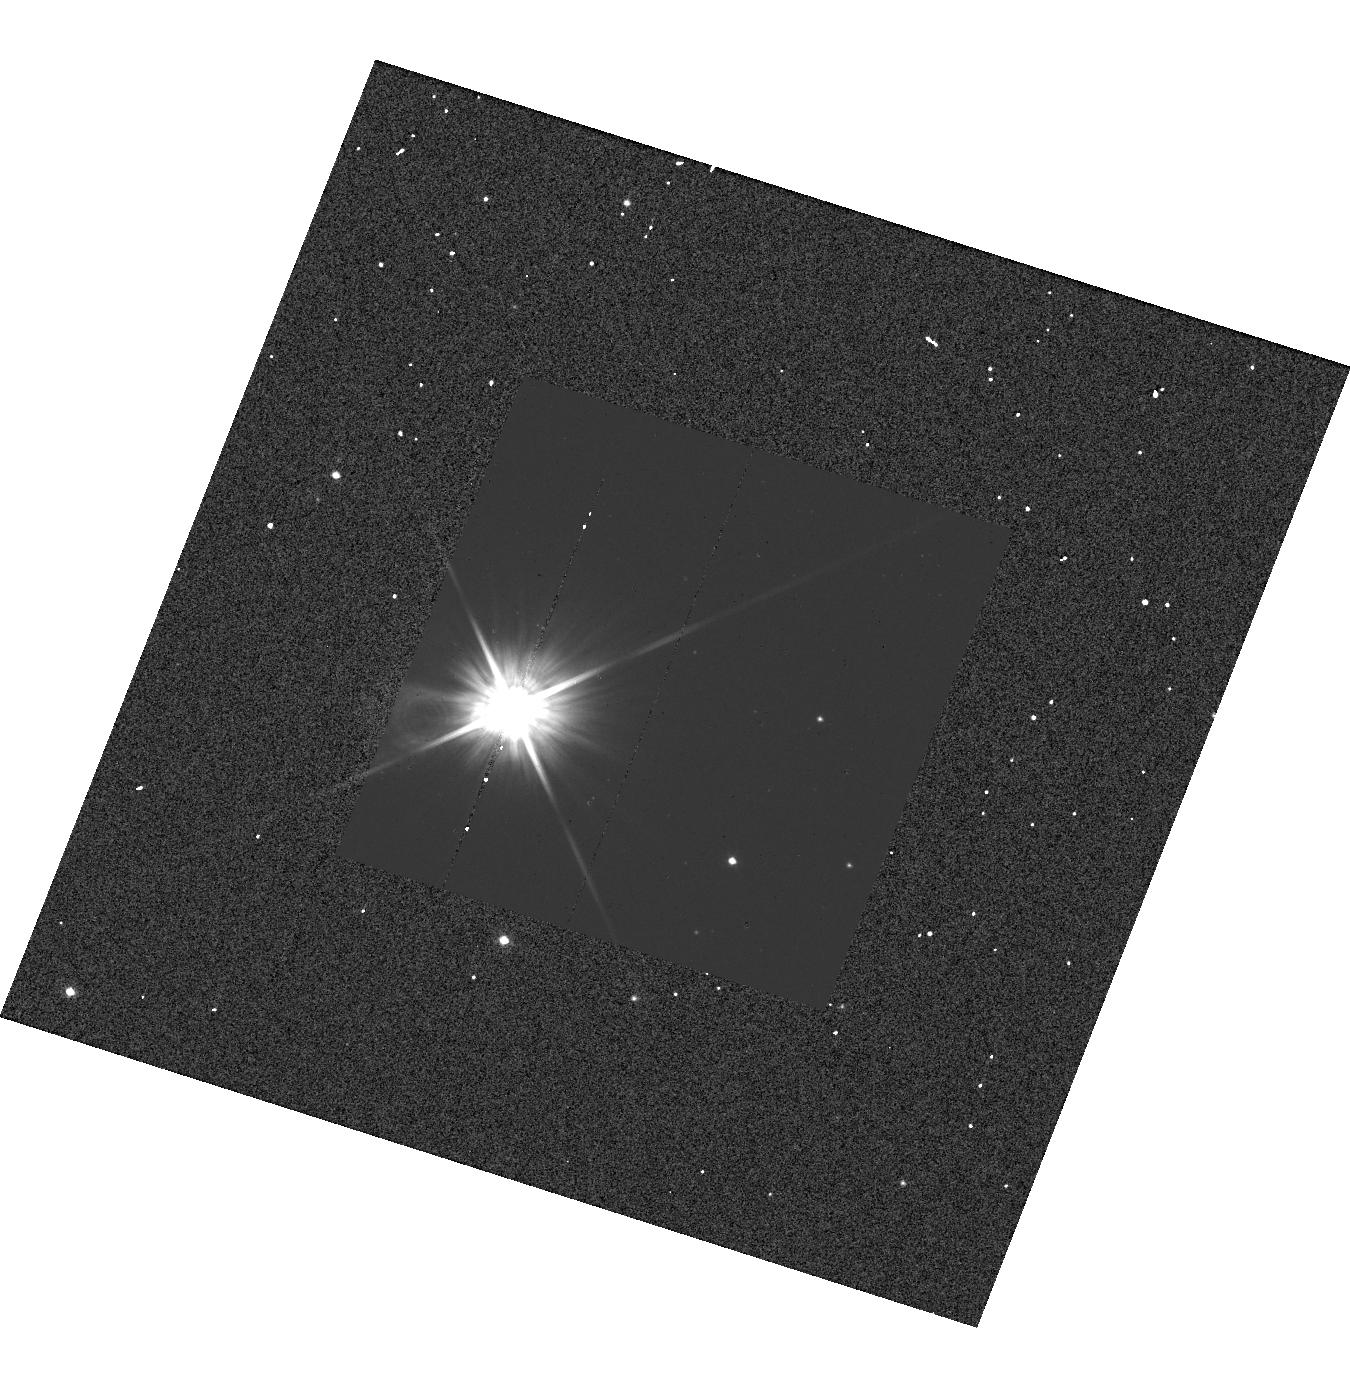
Target: BN-PUP. Instrument: WFC3/UVIS. Filter: F555W. Exposure: 1 min. Observation ID: hst_13335_45_wfc3_uvis_f555w_ic9t45

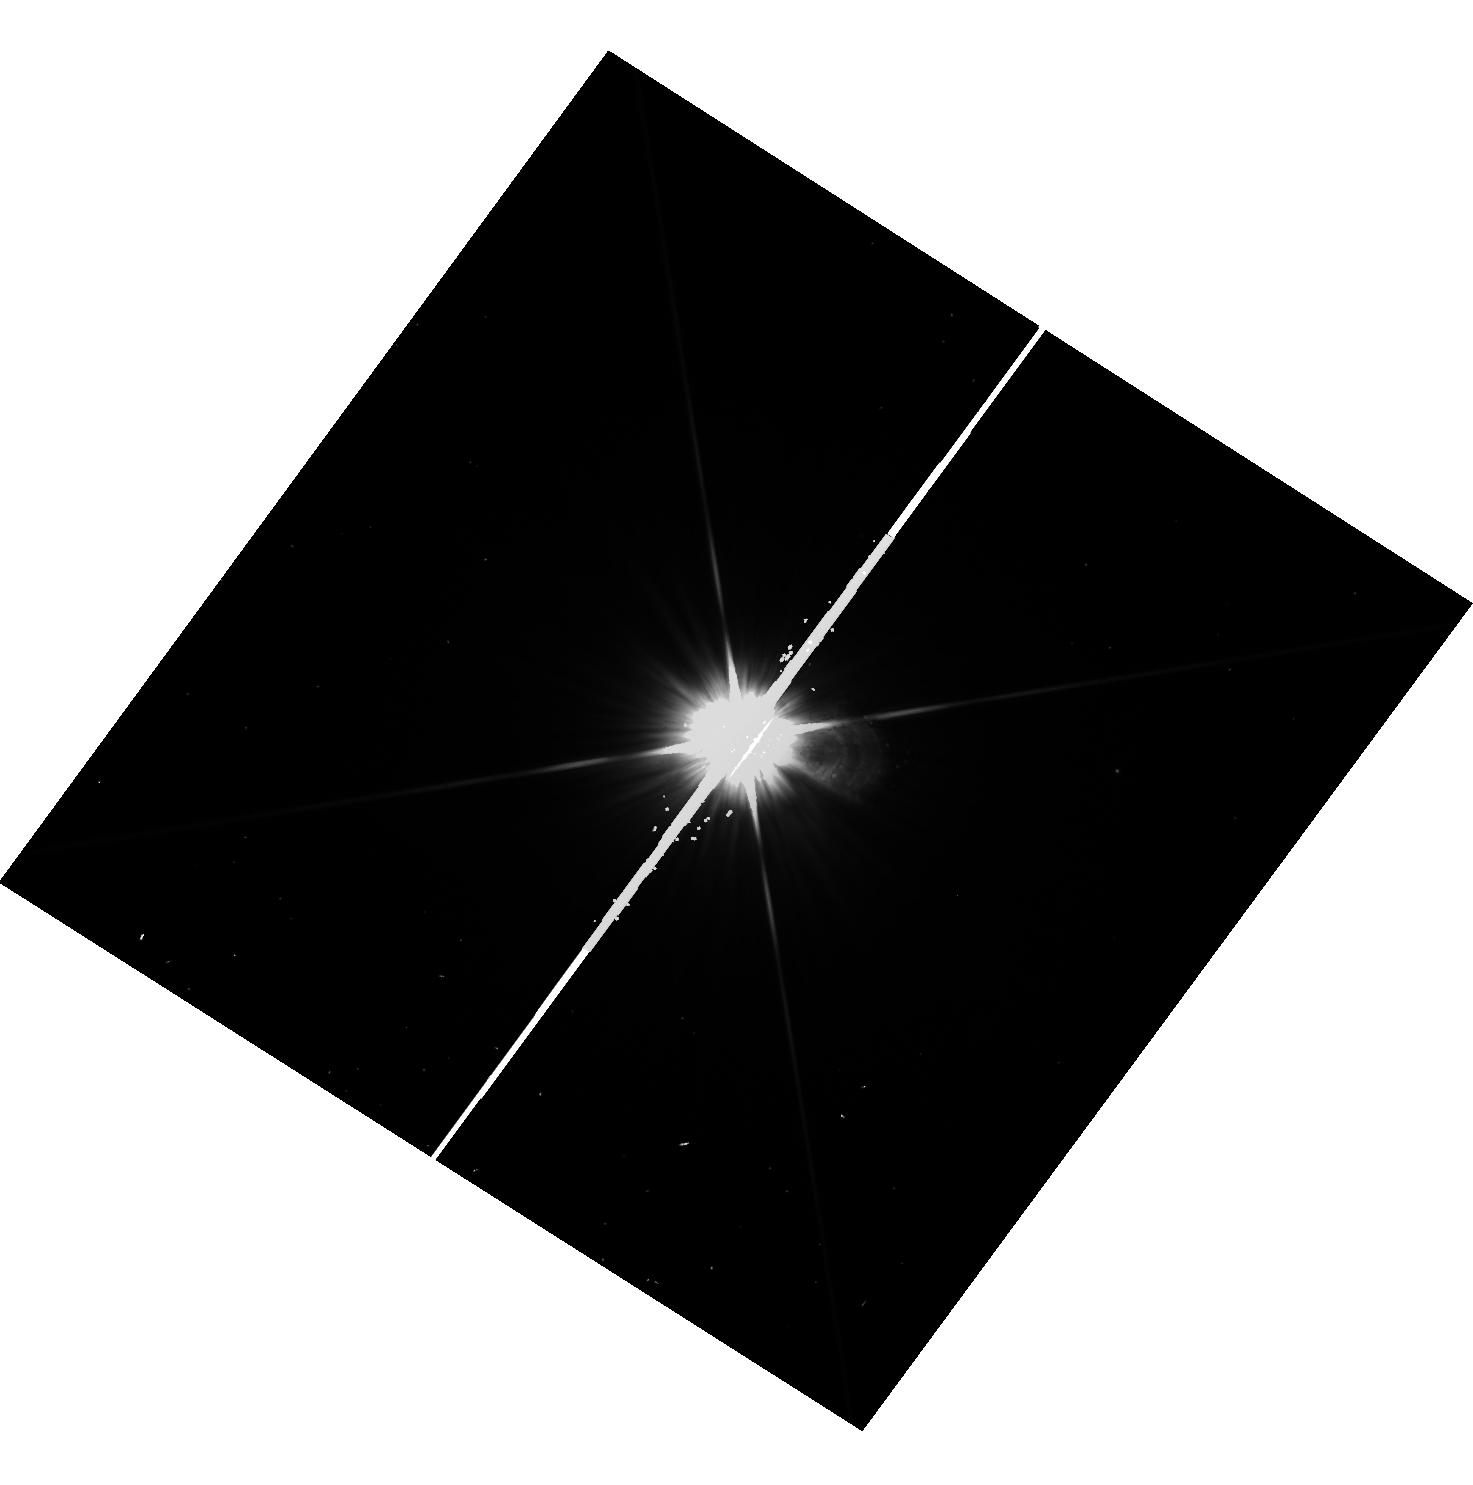
Target: V-ZET-GEM. Instrument: WFC3/UVIS. Filter: F555W. Exposure: 1 min. Observation ID: hst_13335_11_wfc3_uvis_f555w_ic9t11

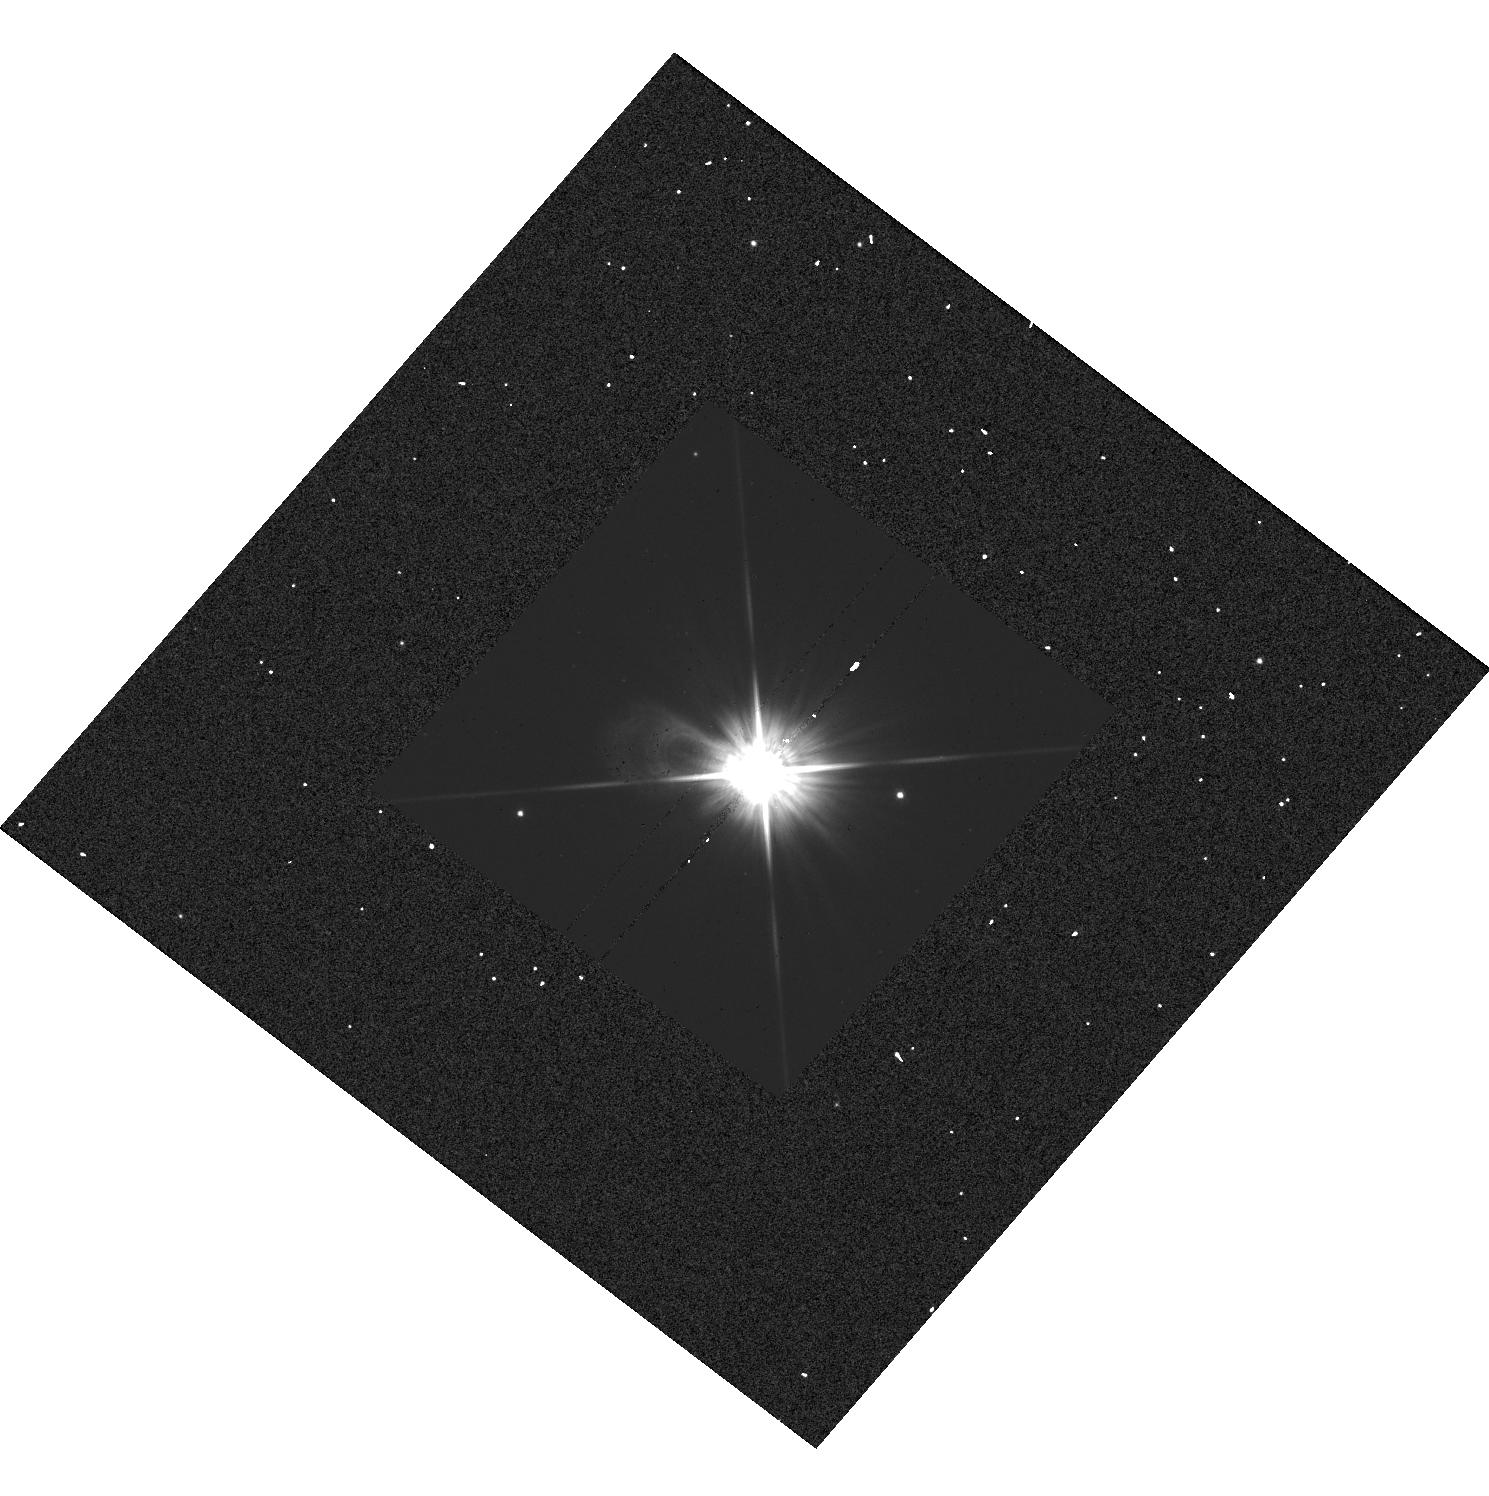
Target: SV-PER. Instrument: WFC3/UVIS. Filter: F555W. Exposure: 1 min. Observation ID: hst_13335_31_wfc3_uvis_f555w_ic9t31

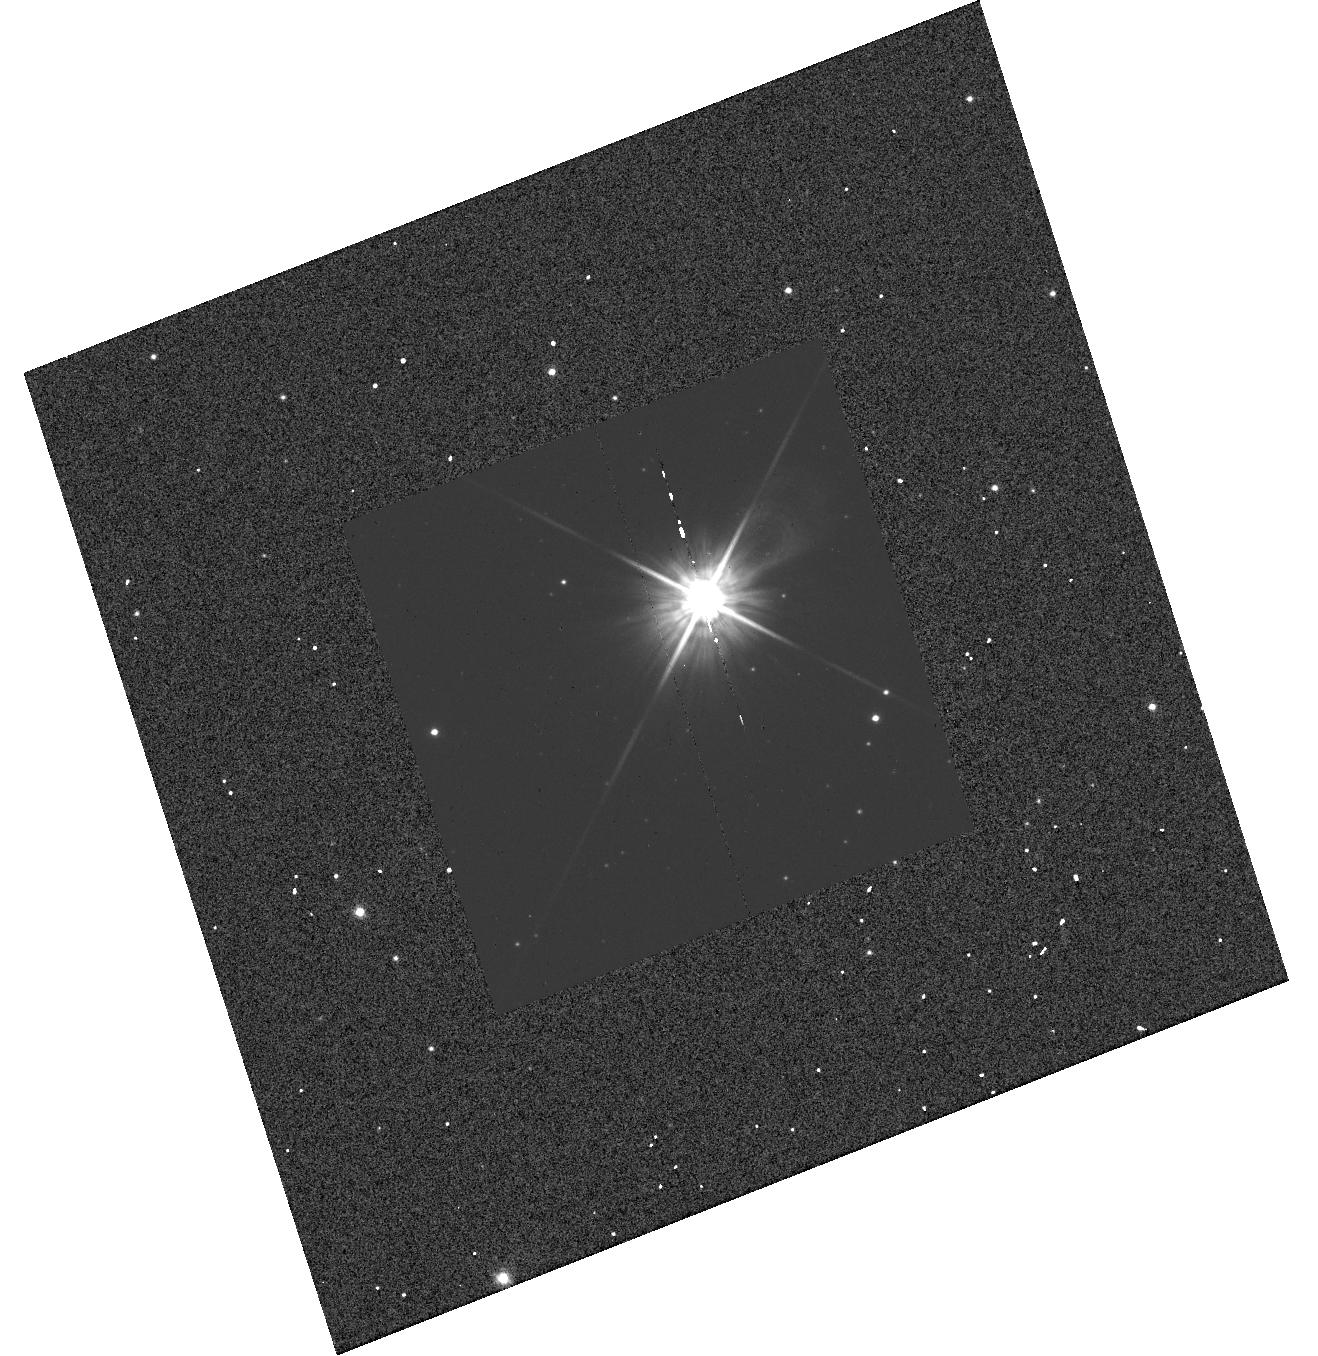
Target: UU-MUS. Instrument: WFC3/UVIS. Filter: F555W. Exposure: 1 min. Observation ID: hst_13335_43_wfc3_uvis_f555w_ic9t43

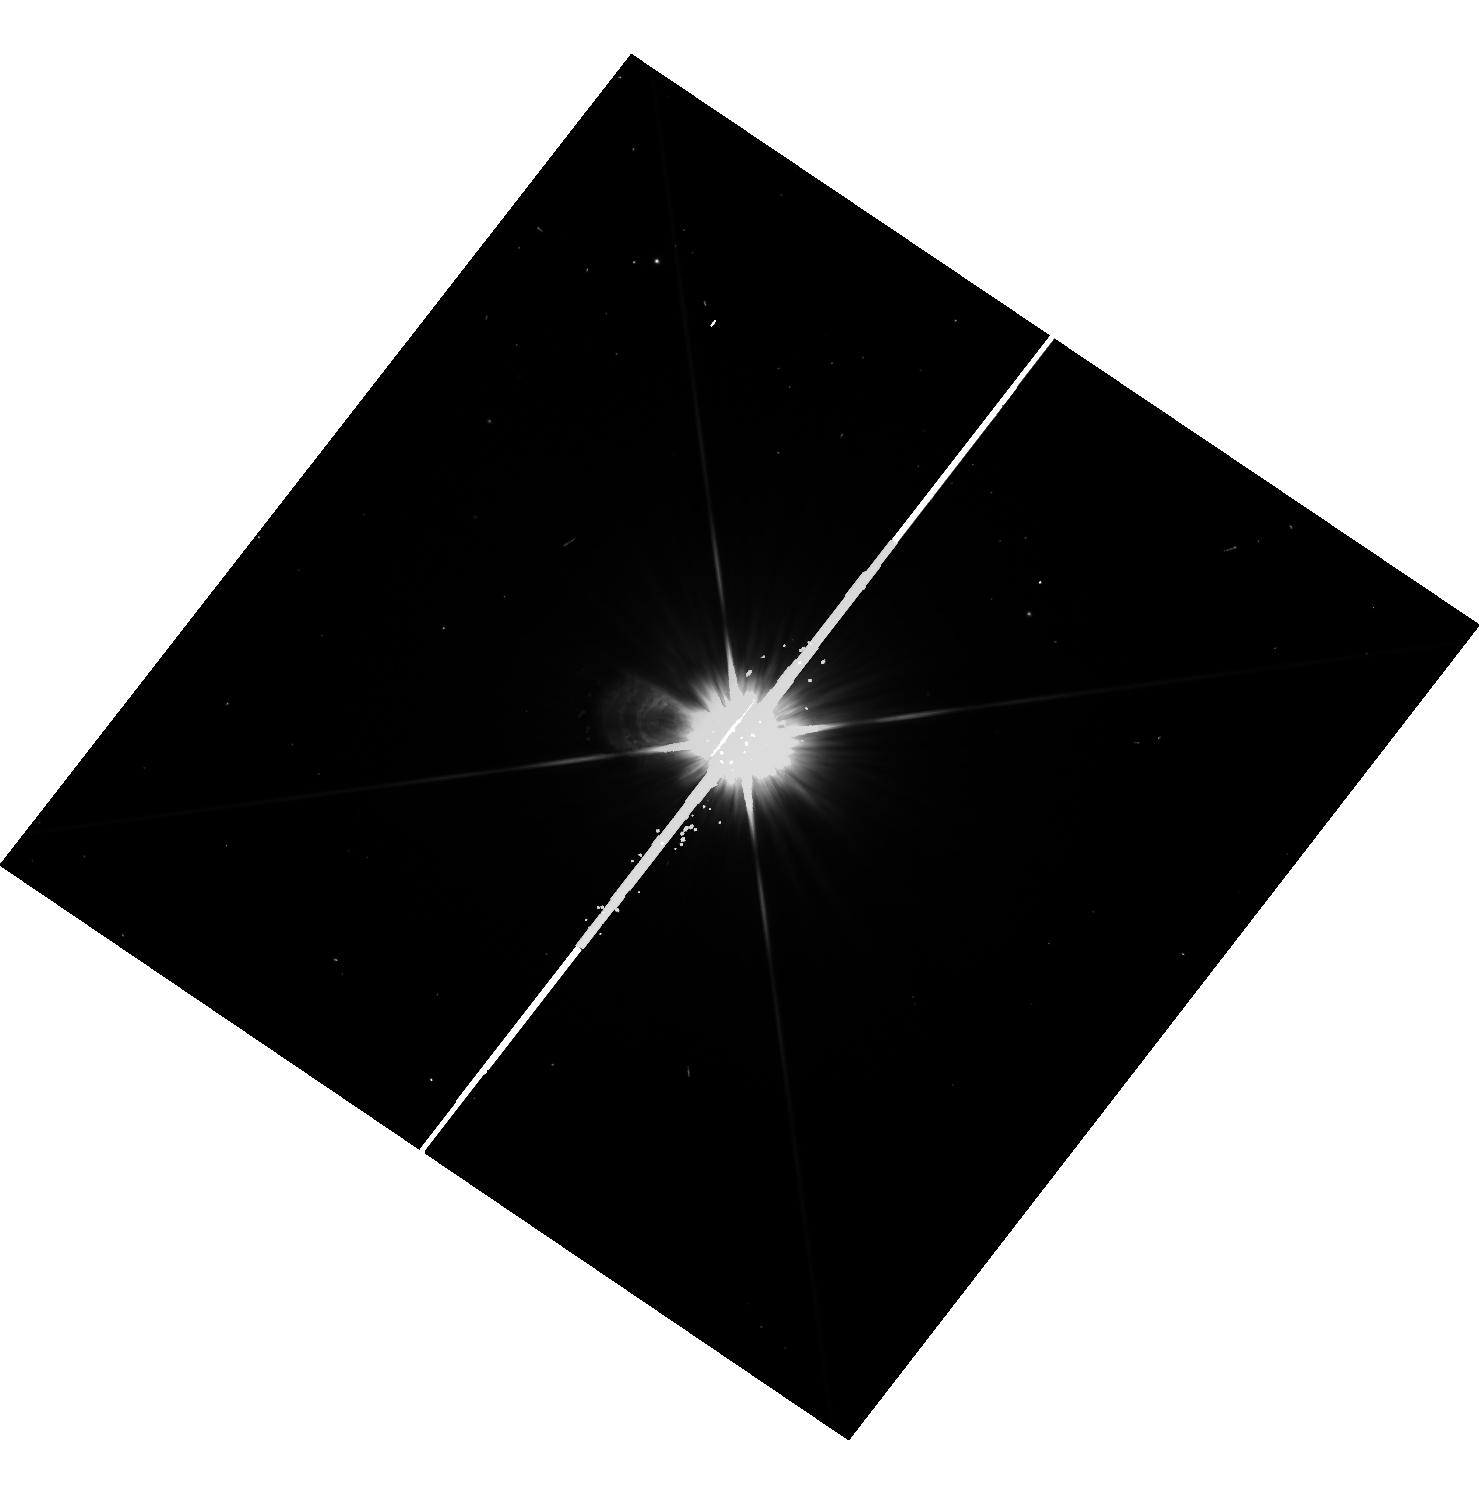
Target: V-L-CAR. Instrument: WFC3/UVIS. Filter: F555W. Exposure: 1 min. Observation ID: hst_13335_27_wfc3_uvis_f555w_ic9t27

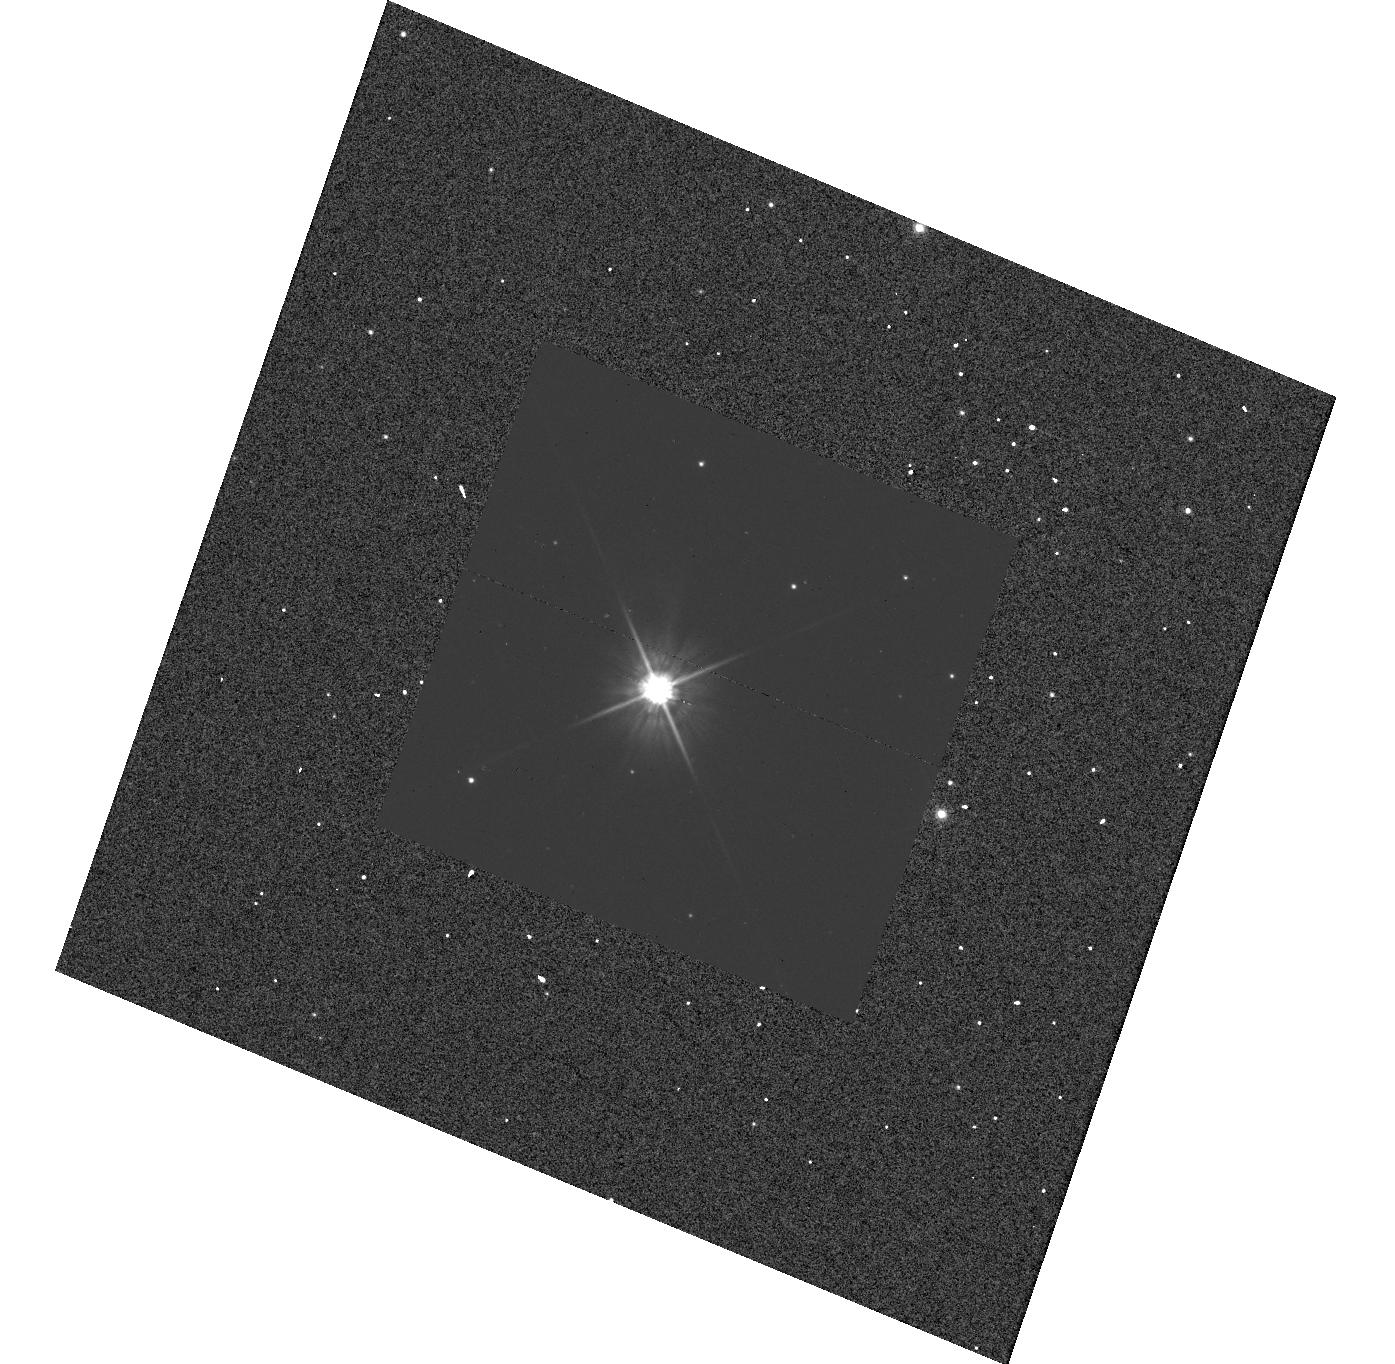
Target: KK-CEN. Instrument: WFC3/UVIS. Filter: F555W. Exposure: 1 min. Observation ID: hst_13335_57_wfc3_uvis_f555w_ic9t57

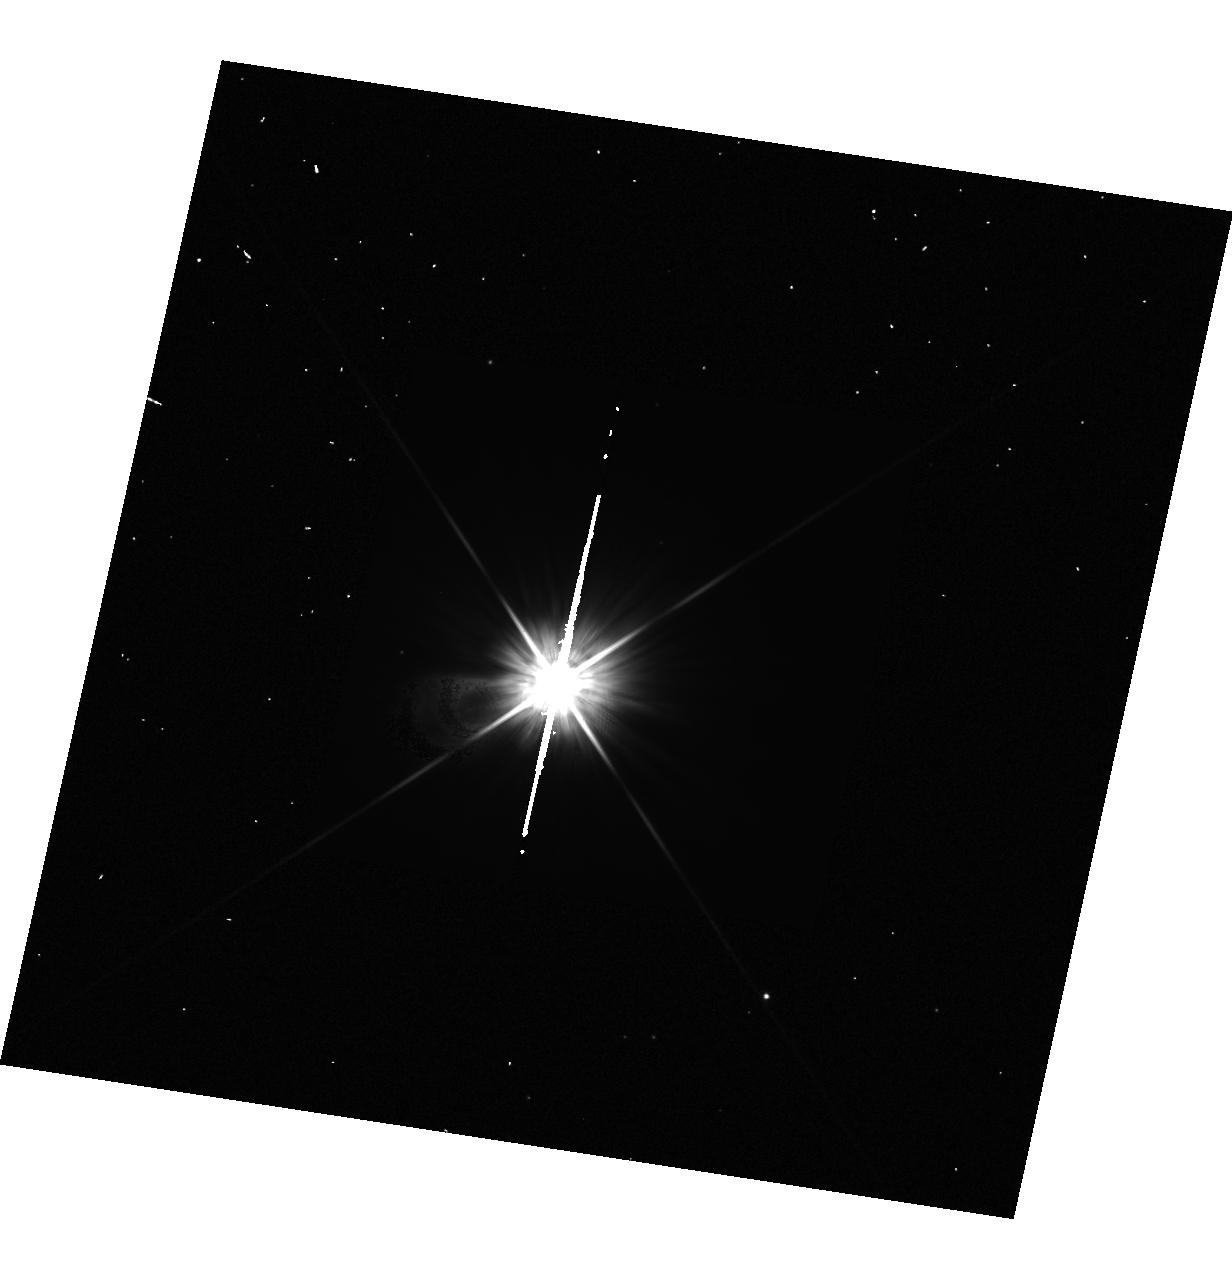
Target: X-CYG. Instrument: WFC3/UVIS. Filter: F555W. Exposure: 1 min. Observation ID: hst_13335_03_wfc3_uvis_f555w_ic9t03

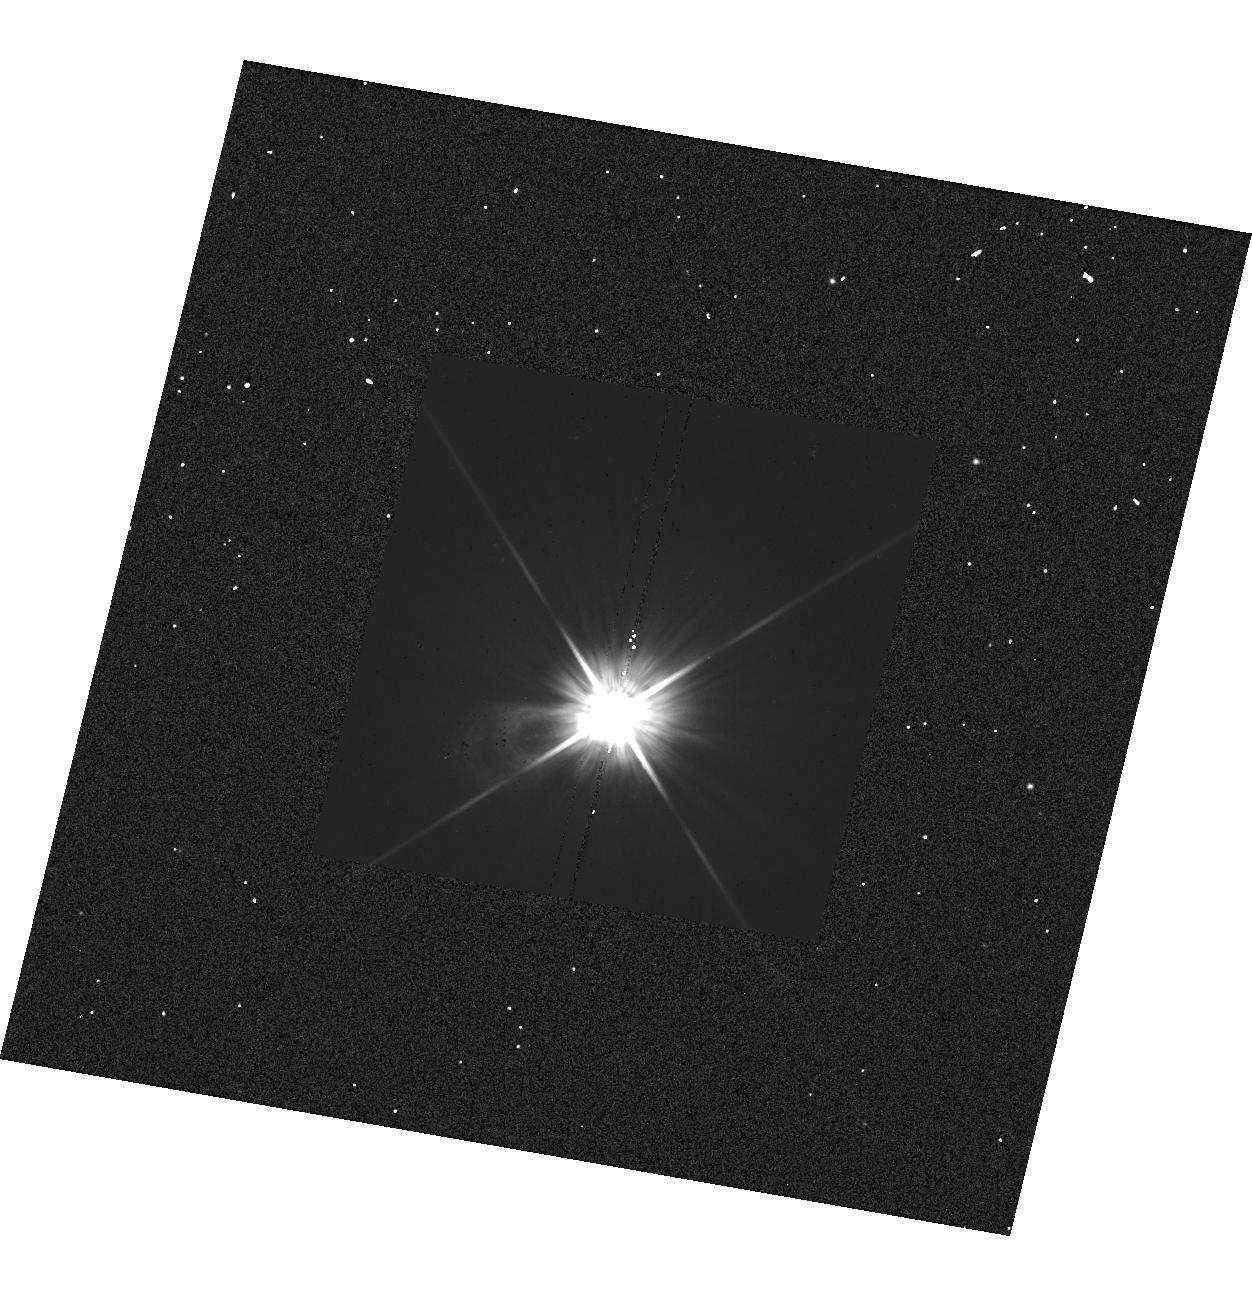
Target: RW-CAS. Instrument: WFC3/UVIS. Filter: F555W. Exposure: 1 min. Observation ID: hst_13335_33_wfc3_uvis_f555w_ic9t33

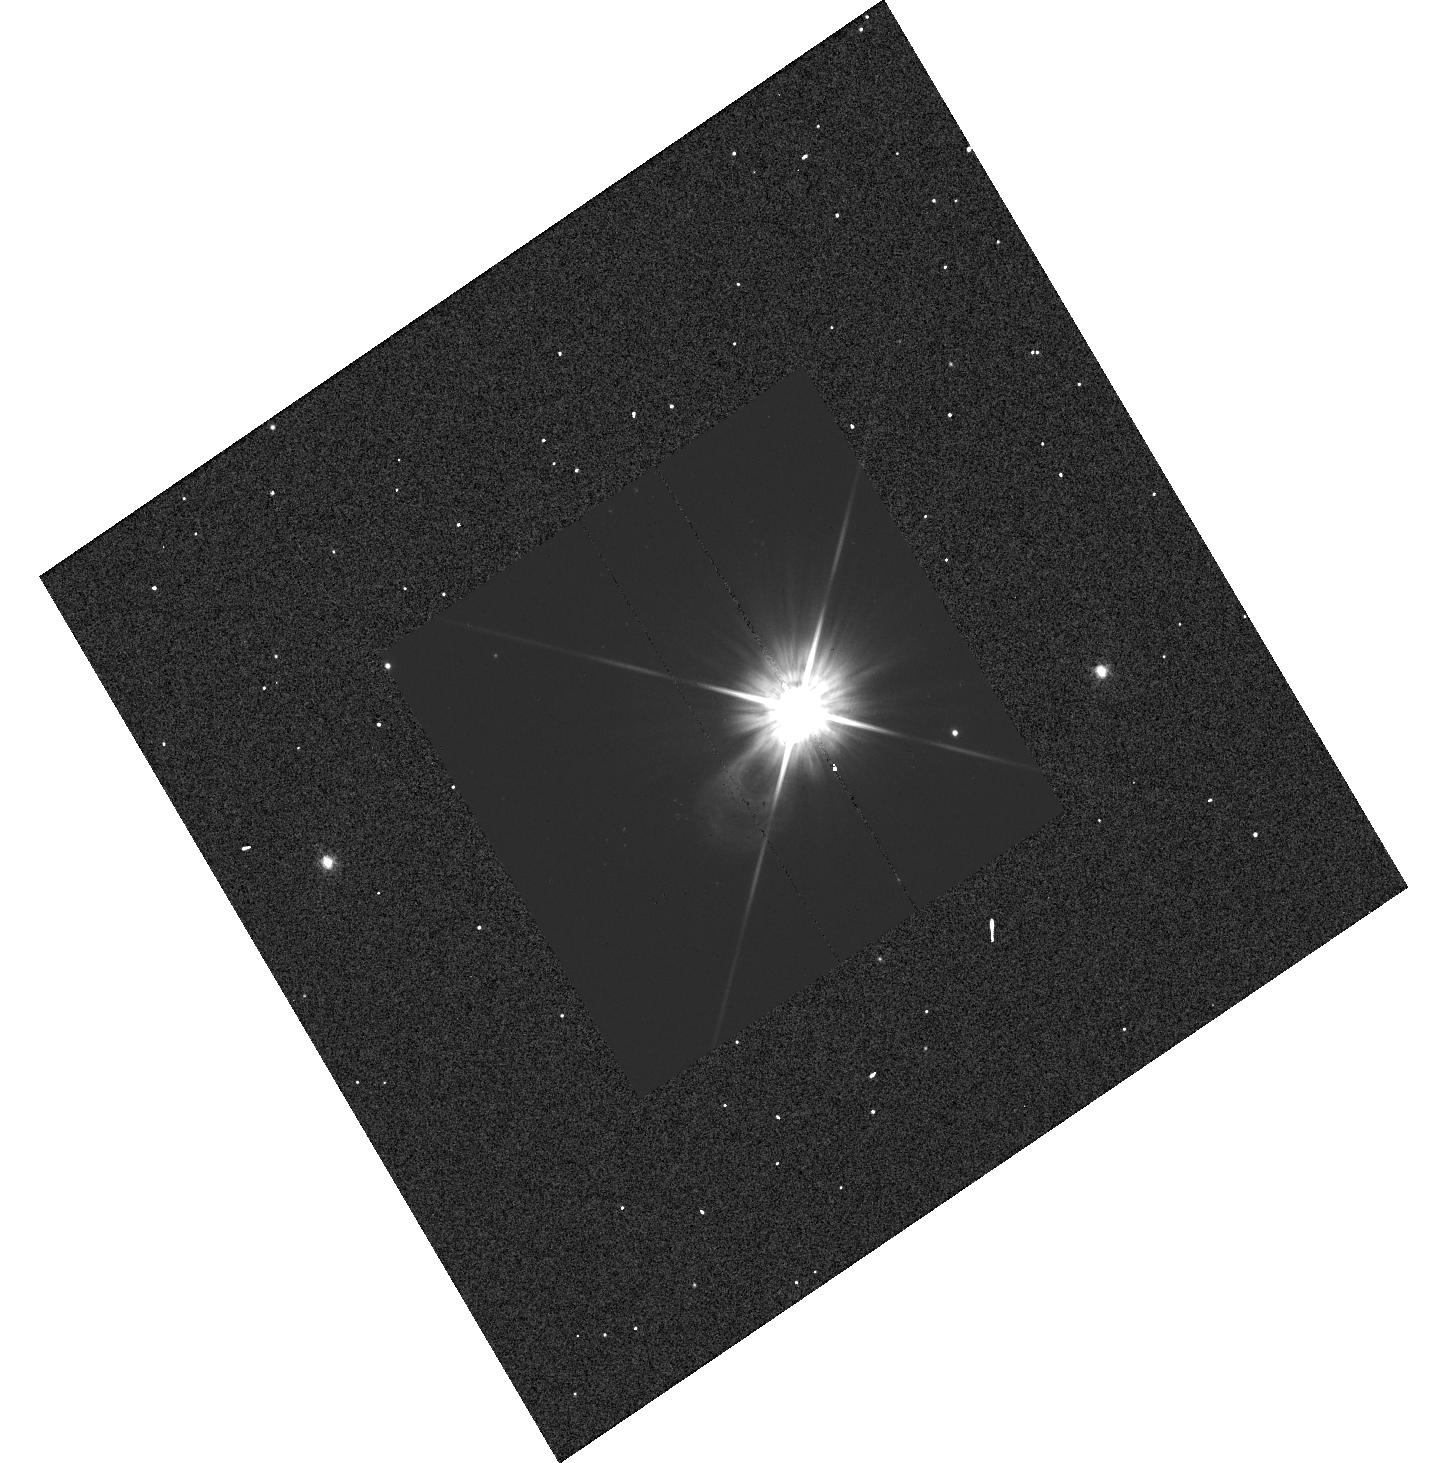
Target: DL-CAS. Instrument: WFC3/UVIS. Filter: F555W. Exposure: 1 min. Observation ID: hst_13335_30_wfc3_uvis_f555w_ic9t30

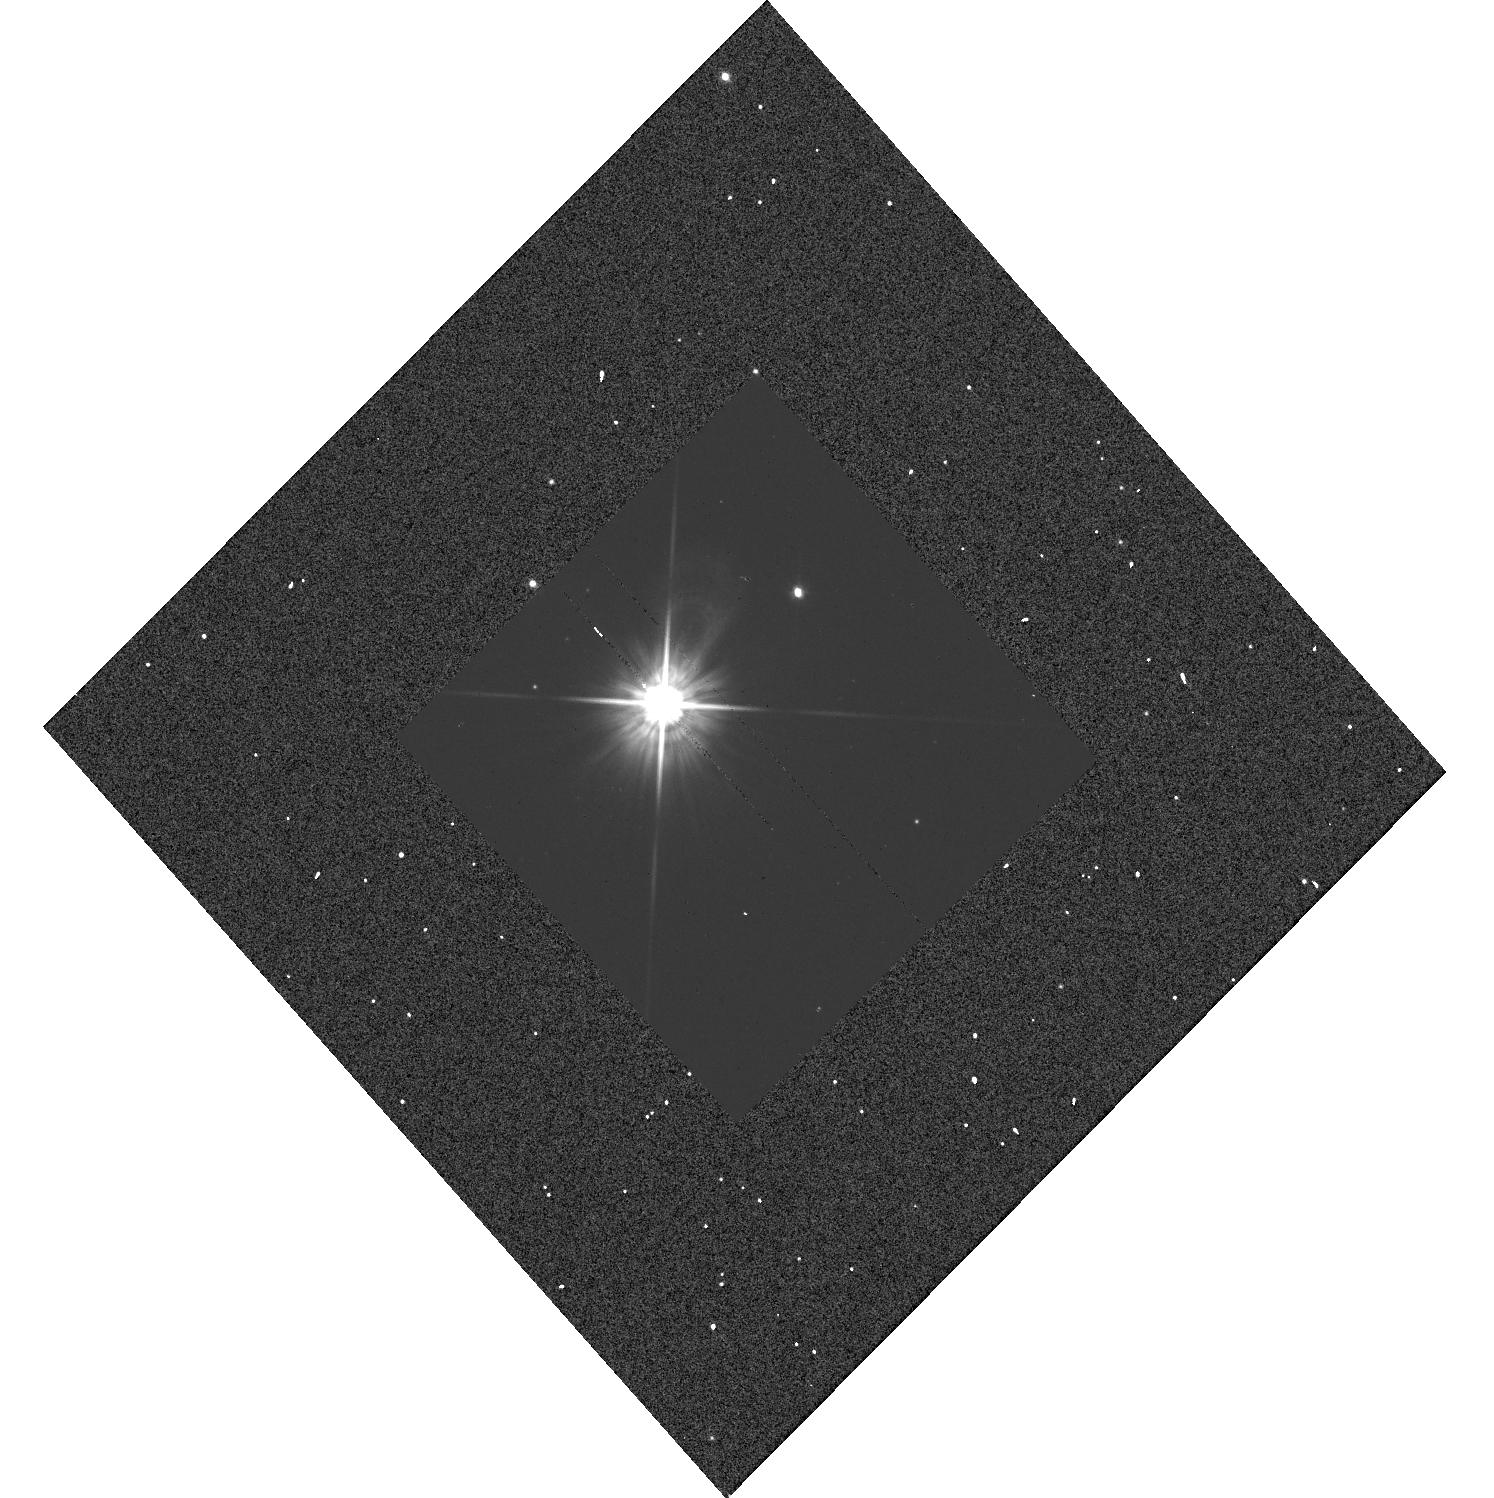
Target: VZ-PUP. Instrument: WFC3/UVIS. Filter: F555W. Exposure: 1 min. Observation ID: hst_13335_39_wfc3_uvis_f555w_ic9t39

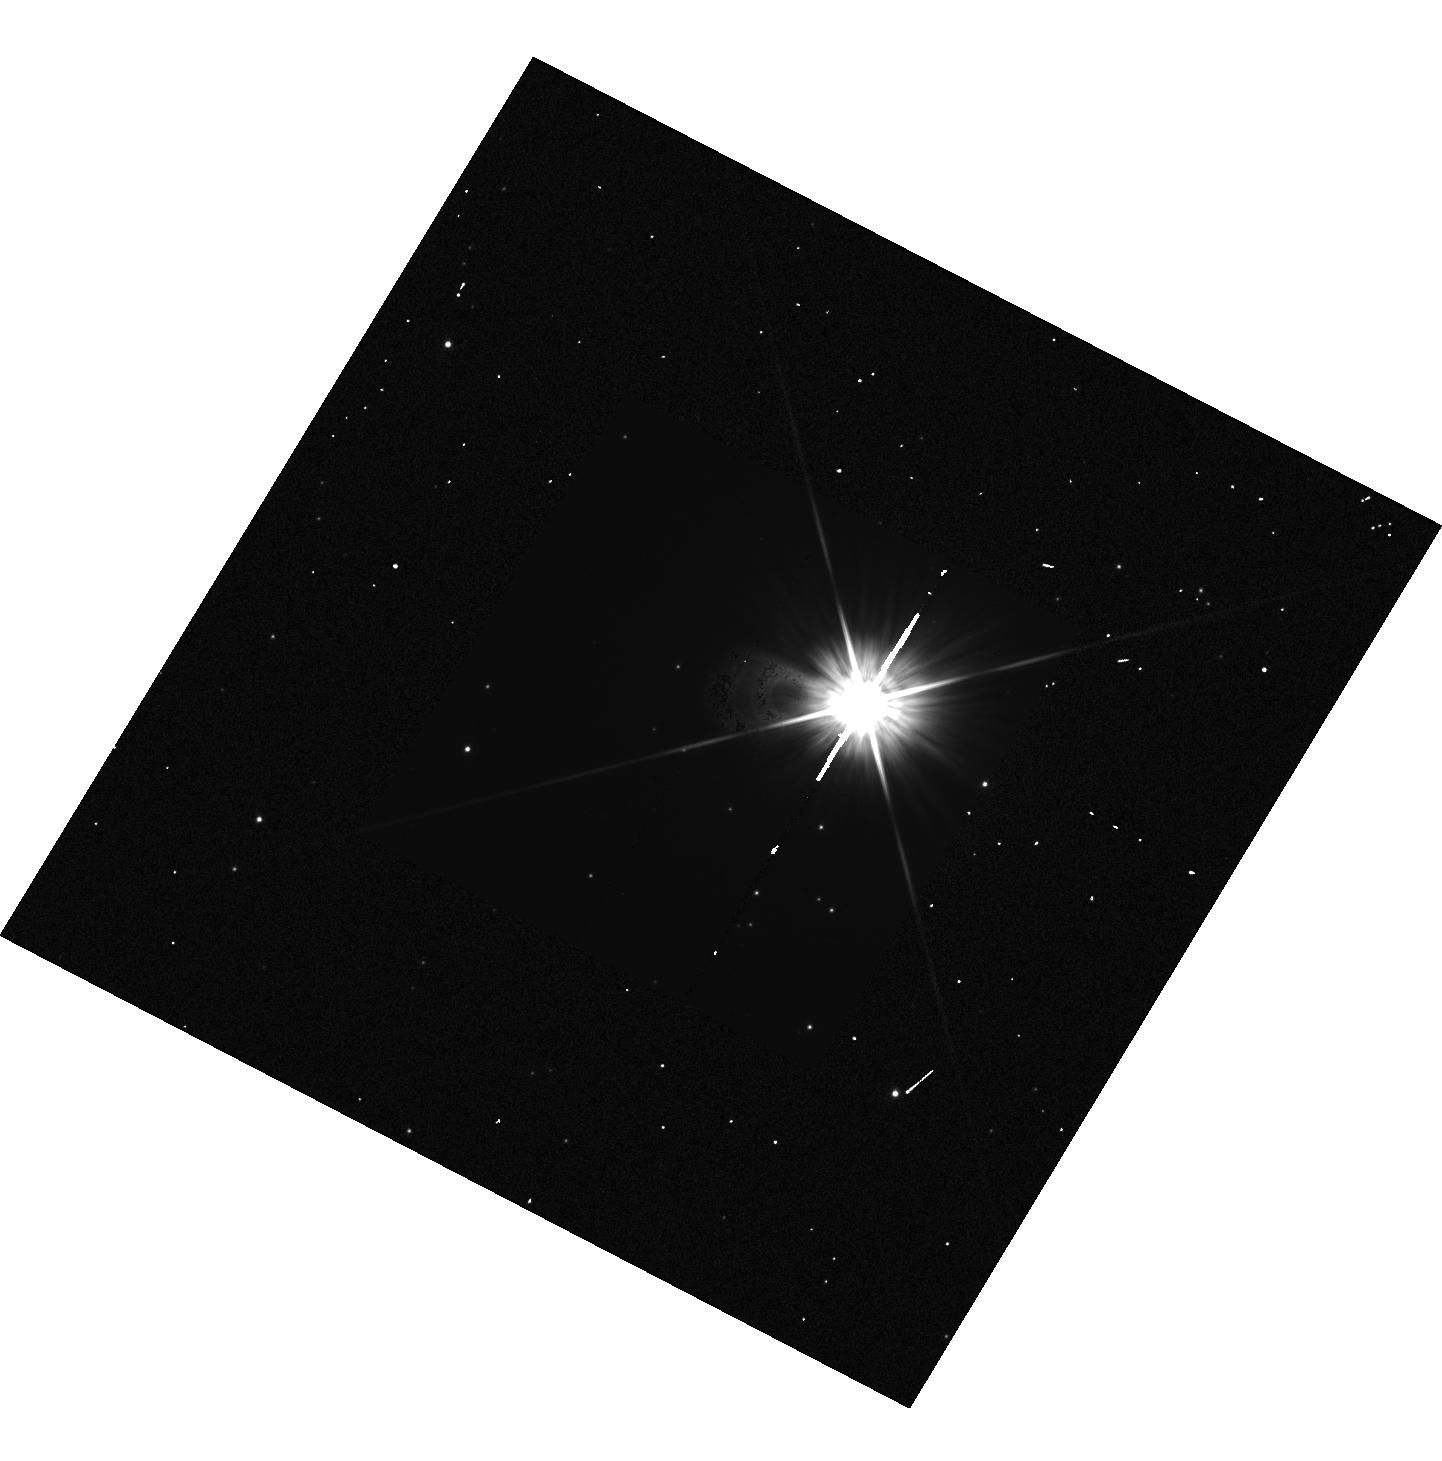
Target: YZ-SGR. Instrument: WFC3/UVIS. Filter: F555W. Exposure: 1 min. Observation ID: hst_13335_09_wfc3_uvis_f555w_ic9t09

HST and Gaia, Light and Distance (PI: Riess, Adam)

New, powerful cosmological constraints will become available over the next few years from Planck, DES, BOSS, Pan-STARRS, and HETDEX, at which point the need for a ~1% measurement of the Hubble Constant will be great; it would provide more than the equivalent constraint on dark energy as suddenly doubling all other cosmological datasets, a daunting proposition. An opportunity to reach this goal will occur when the ESA Gaia mission measures percent level parallaxes to hundreds of known Milky Way Cepheids. The most valuable such Cepheids are the known 60 which have long periods like those of the 1000's of extragalactic Cepheids observed by HST in distant galaxies and whose distance and extinction offer the most precise and reliable calibrations of the luminosities of extragalactic Cepheids. HST observations of extragalactic Cepheids in the hosts of recent SNe Ia have been used to calibrate their Hubble diagram which itself provides 0.5% precision for determining the Hubble constant. To retain the exquisite precision of Gaia when using Cepheids to measure the distance to nearby galaxies, it is crucial to have calibrated the Milky Way Cepheid fluxes on the same HST photometric system used for extragalactic Cepheids. We propose a snapshot program to measure these Milky Way Cepheid fluxes with the HST photometric system used for extragalactic Cepheids and which, if completed at the expected 50% level would provide a better than 1% calibration of the distance scale to anchor the best future determination of the Hubble constant and the nature of dark energy.